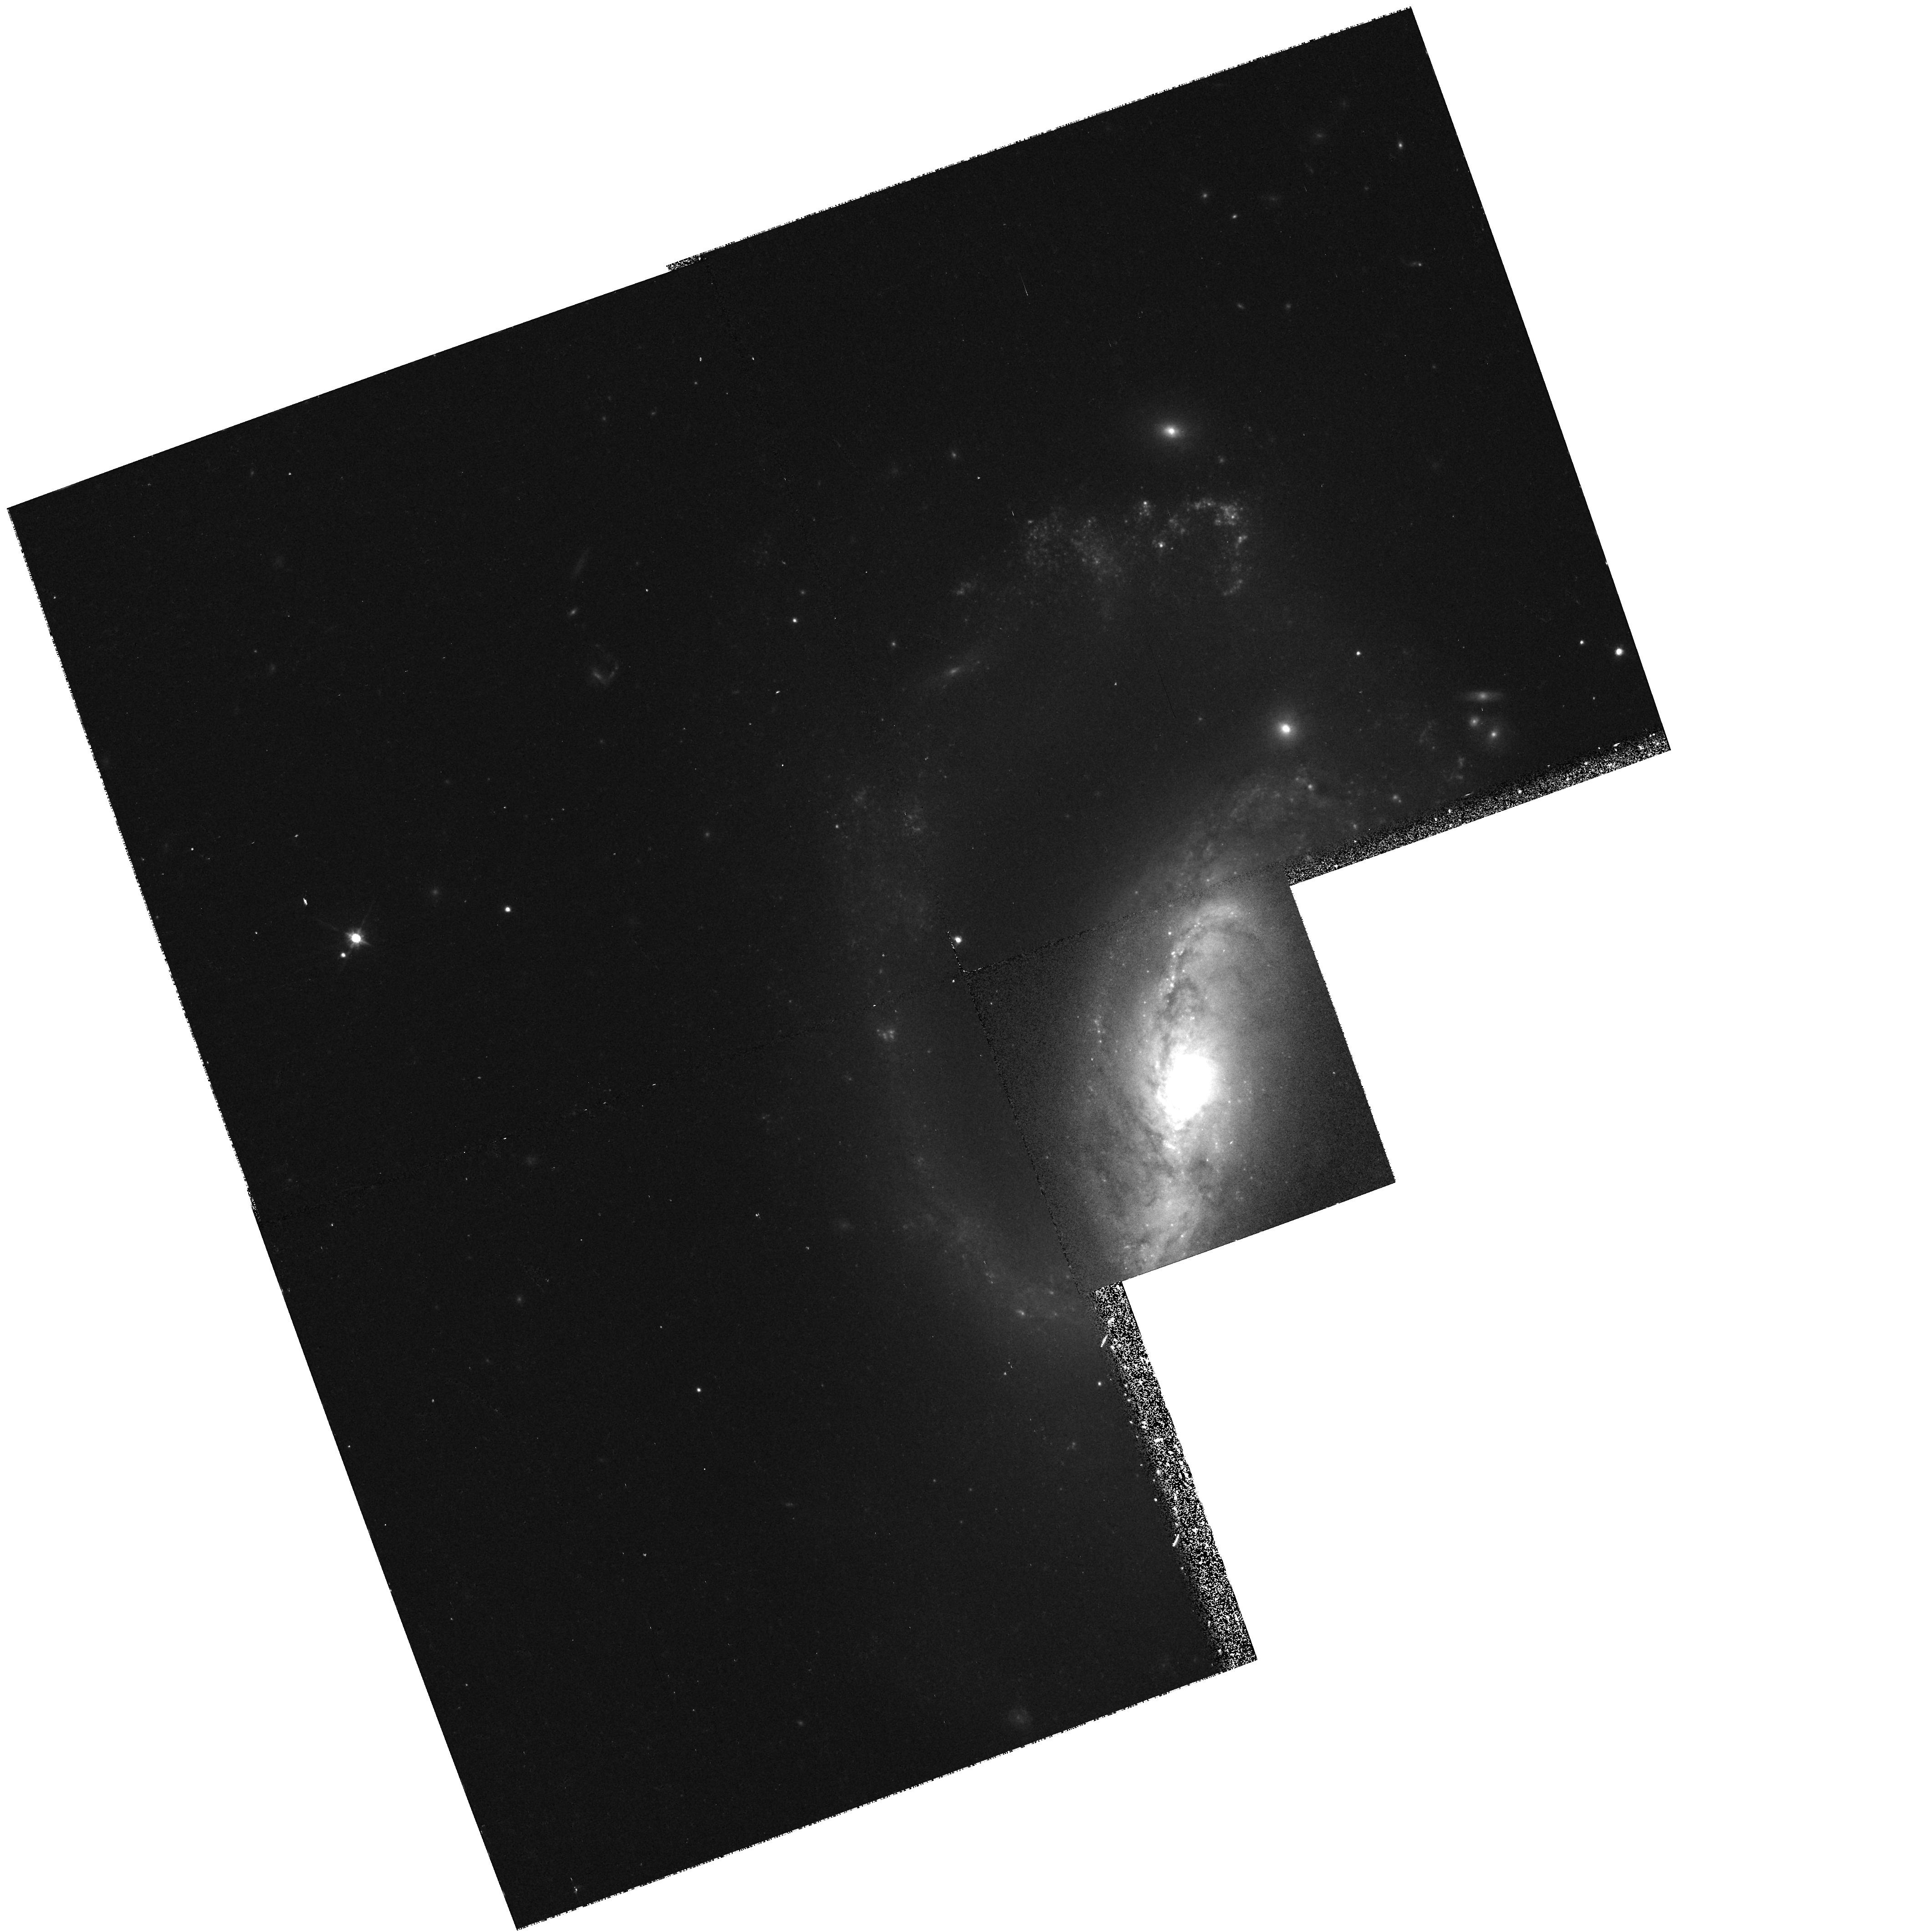
Target: NGC2633
Instrument: WFPC2/PC
Filter: F814W
Exposure: 12 min
Observation ID: hst_6633_02_wfpc2_pc_f814w_u39s02

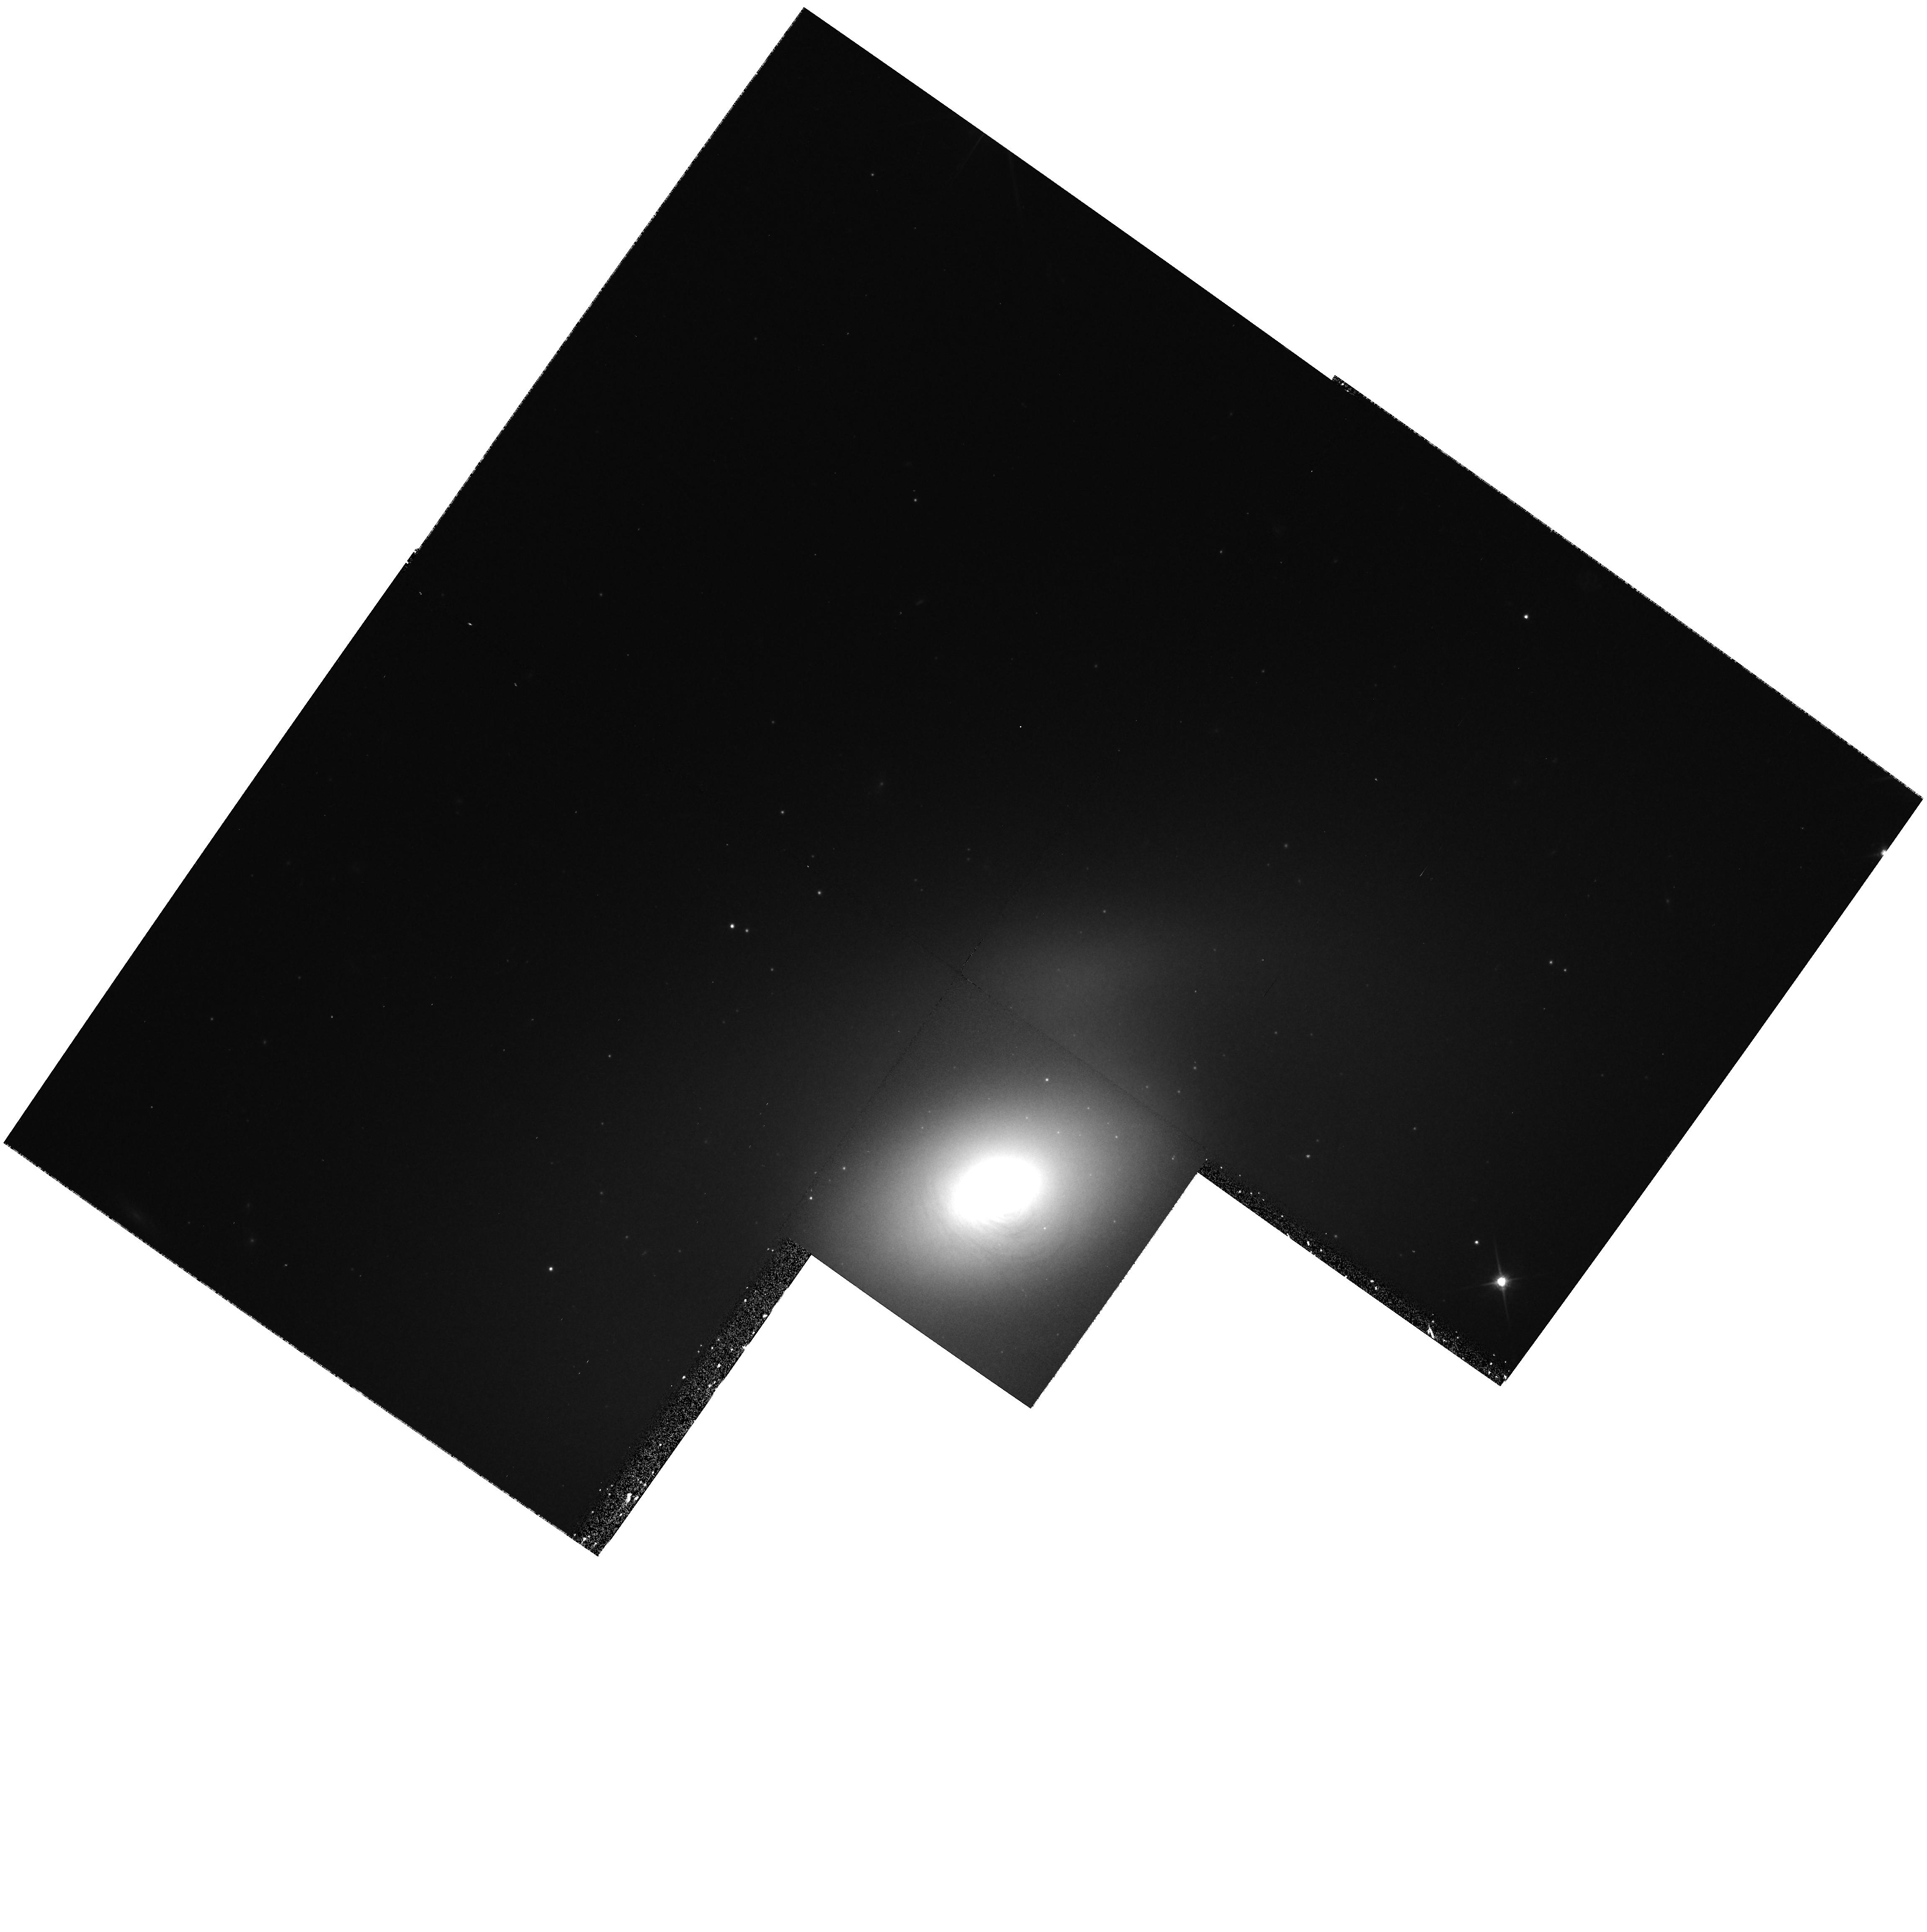
Target: NGC2787
Instrument: WFPC2/PC
Filter: F814W
Exposure: 12 min
Observation ID: hst_6633_03_wfpc2_pc_f814w_u39s03

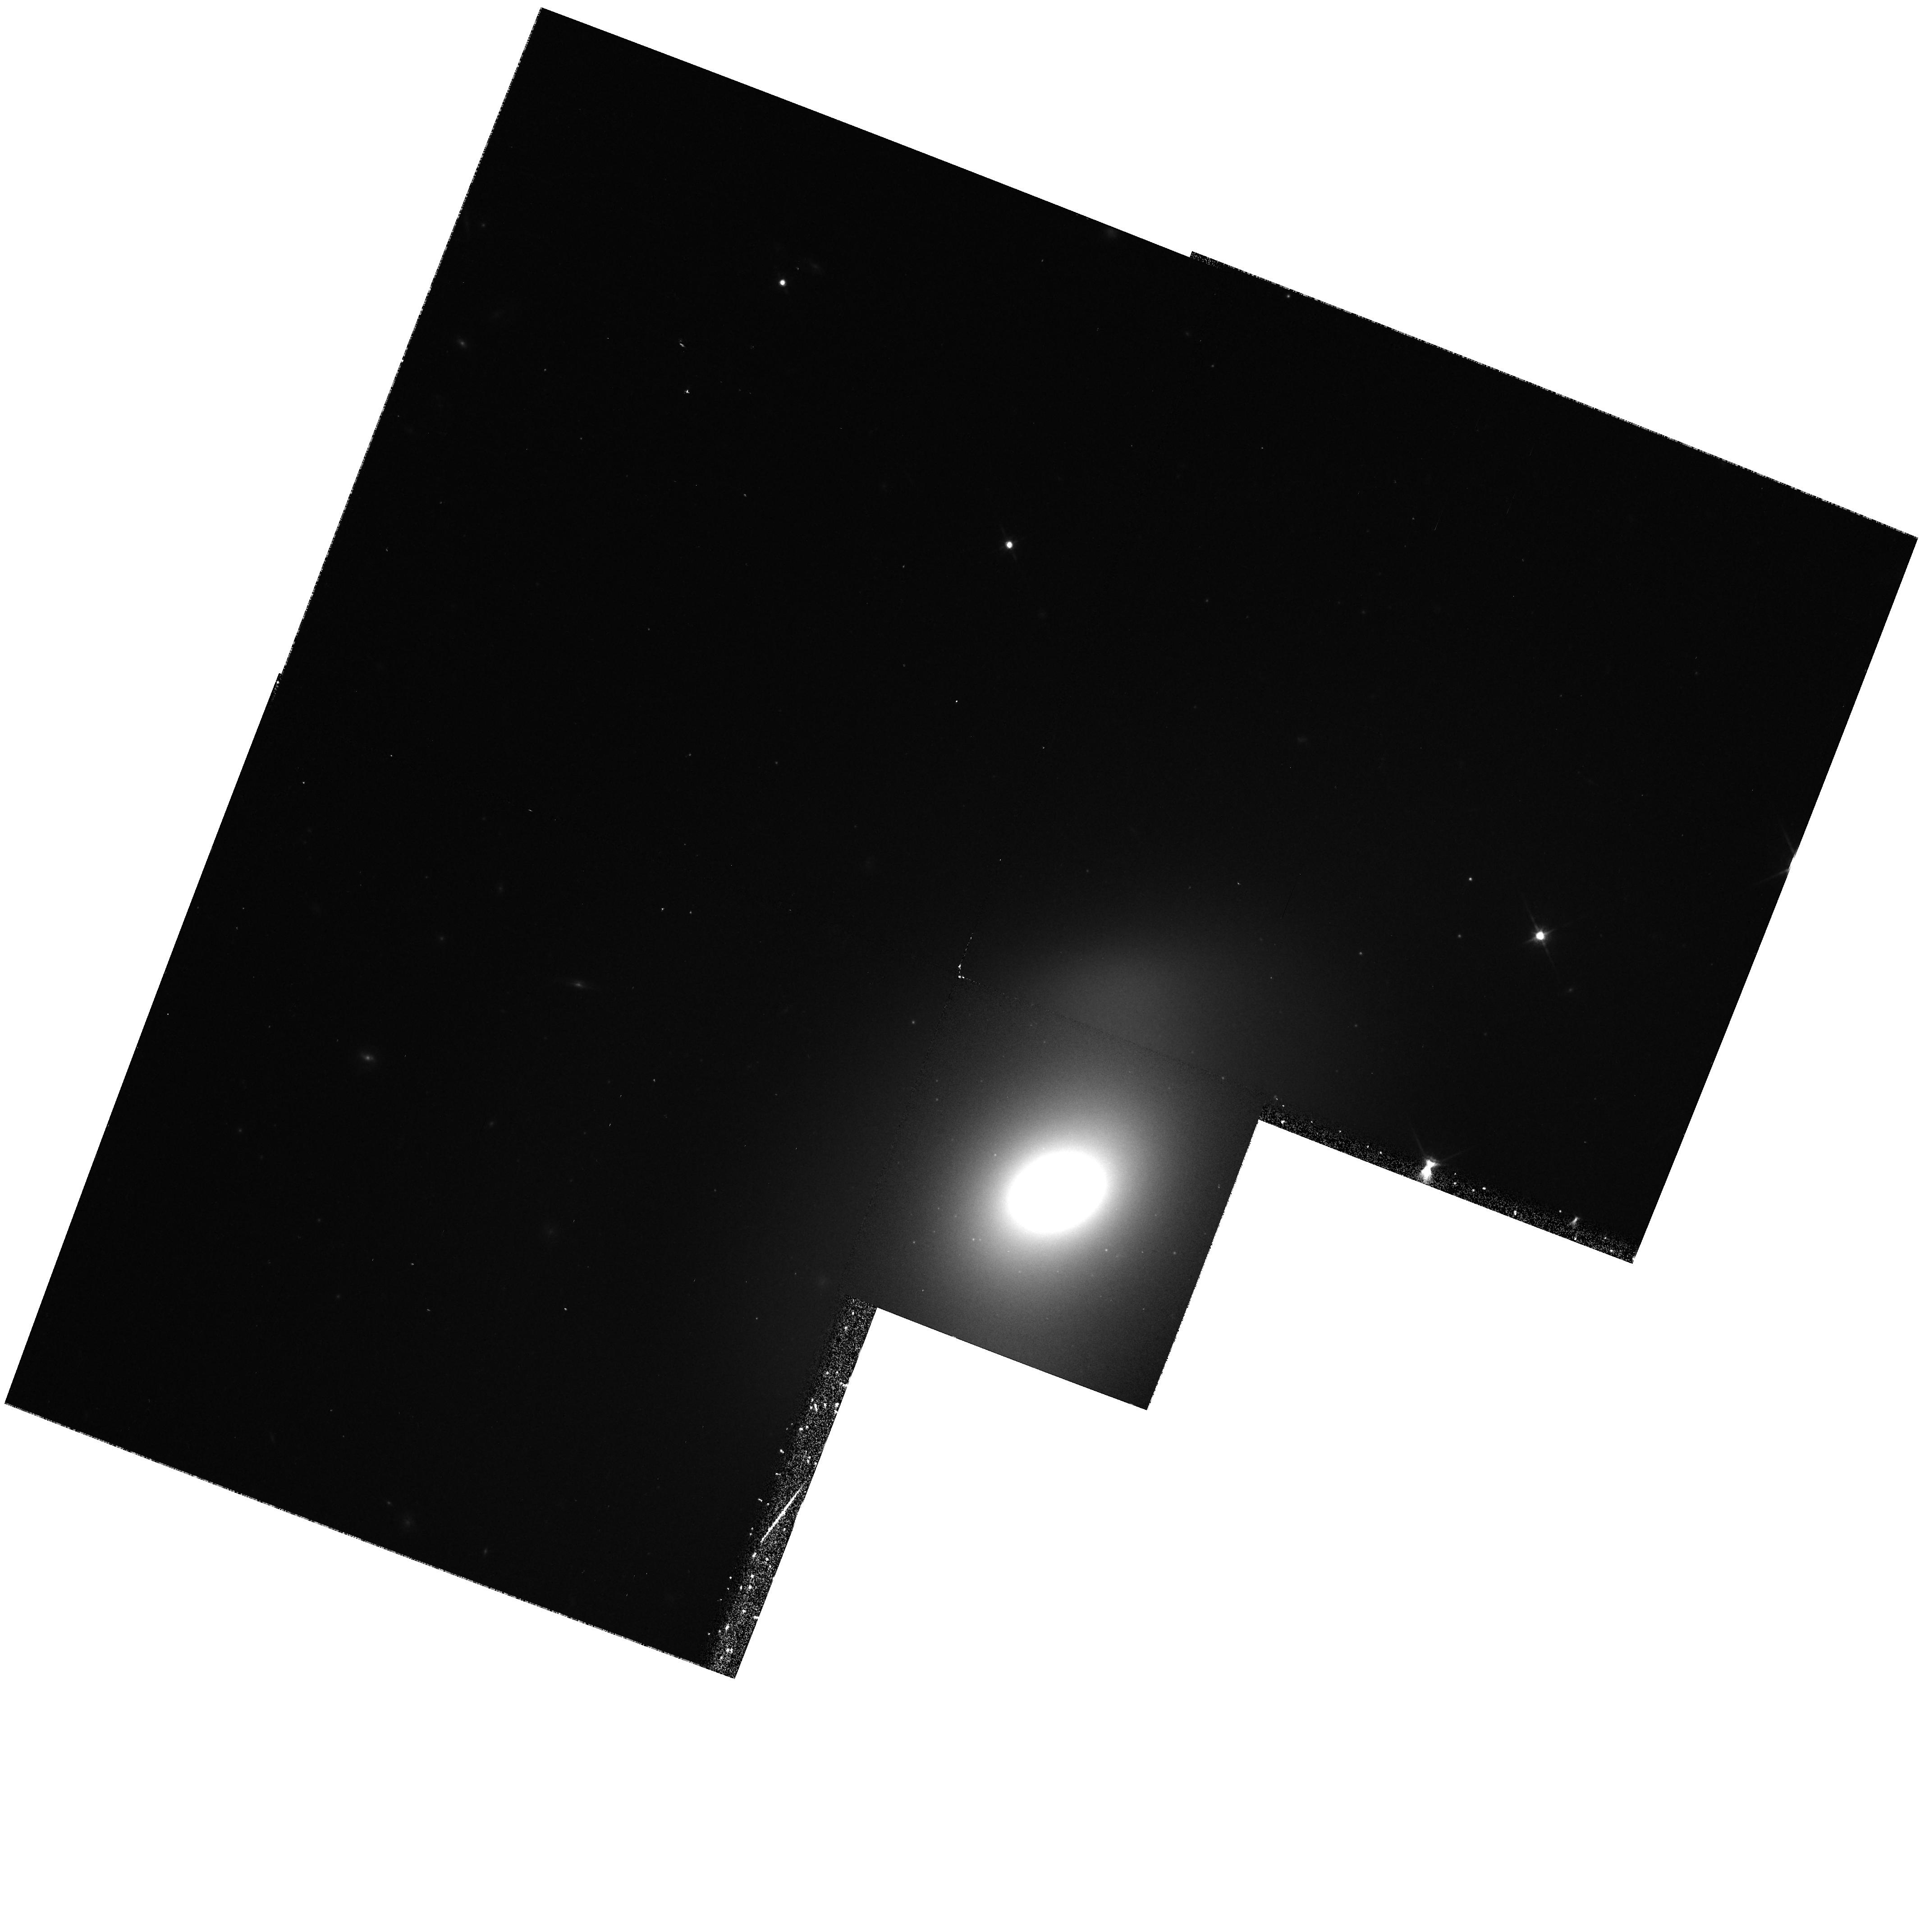
Target: NGC2950
Instrument: WFPC2/PC
Filter: F814W
Exposure: 12 min
Observation ID: hst_6633_06_wfpc2_pc_f814w_u39s06

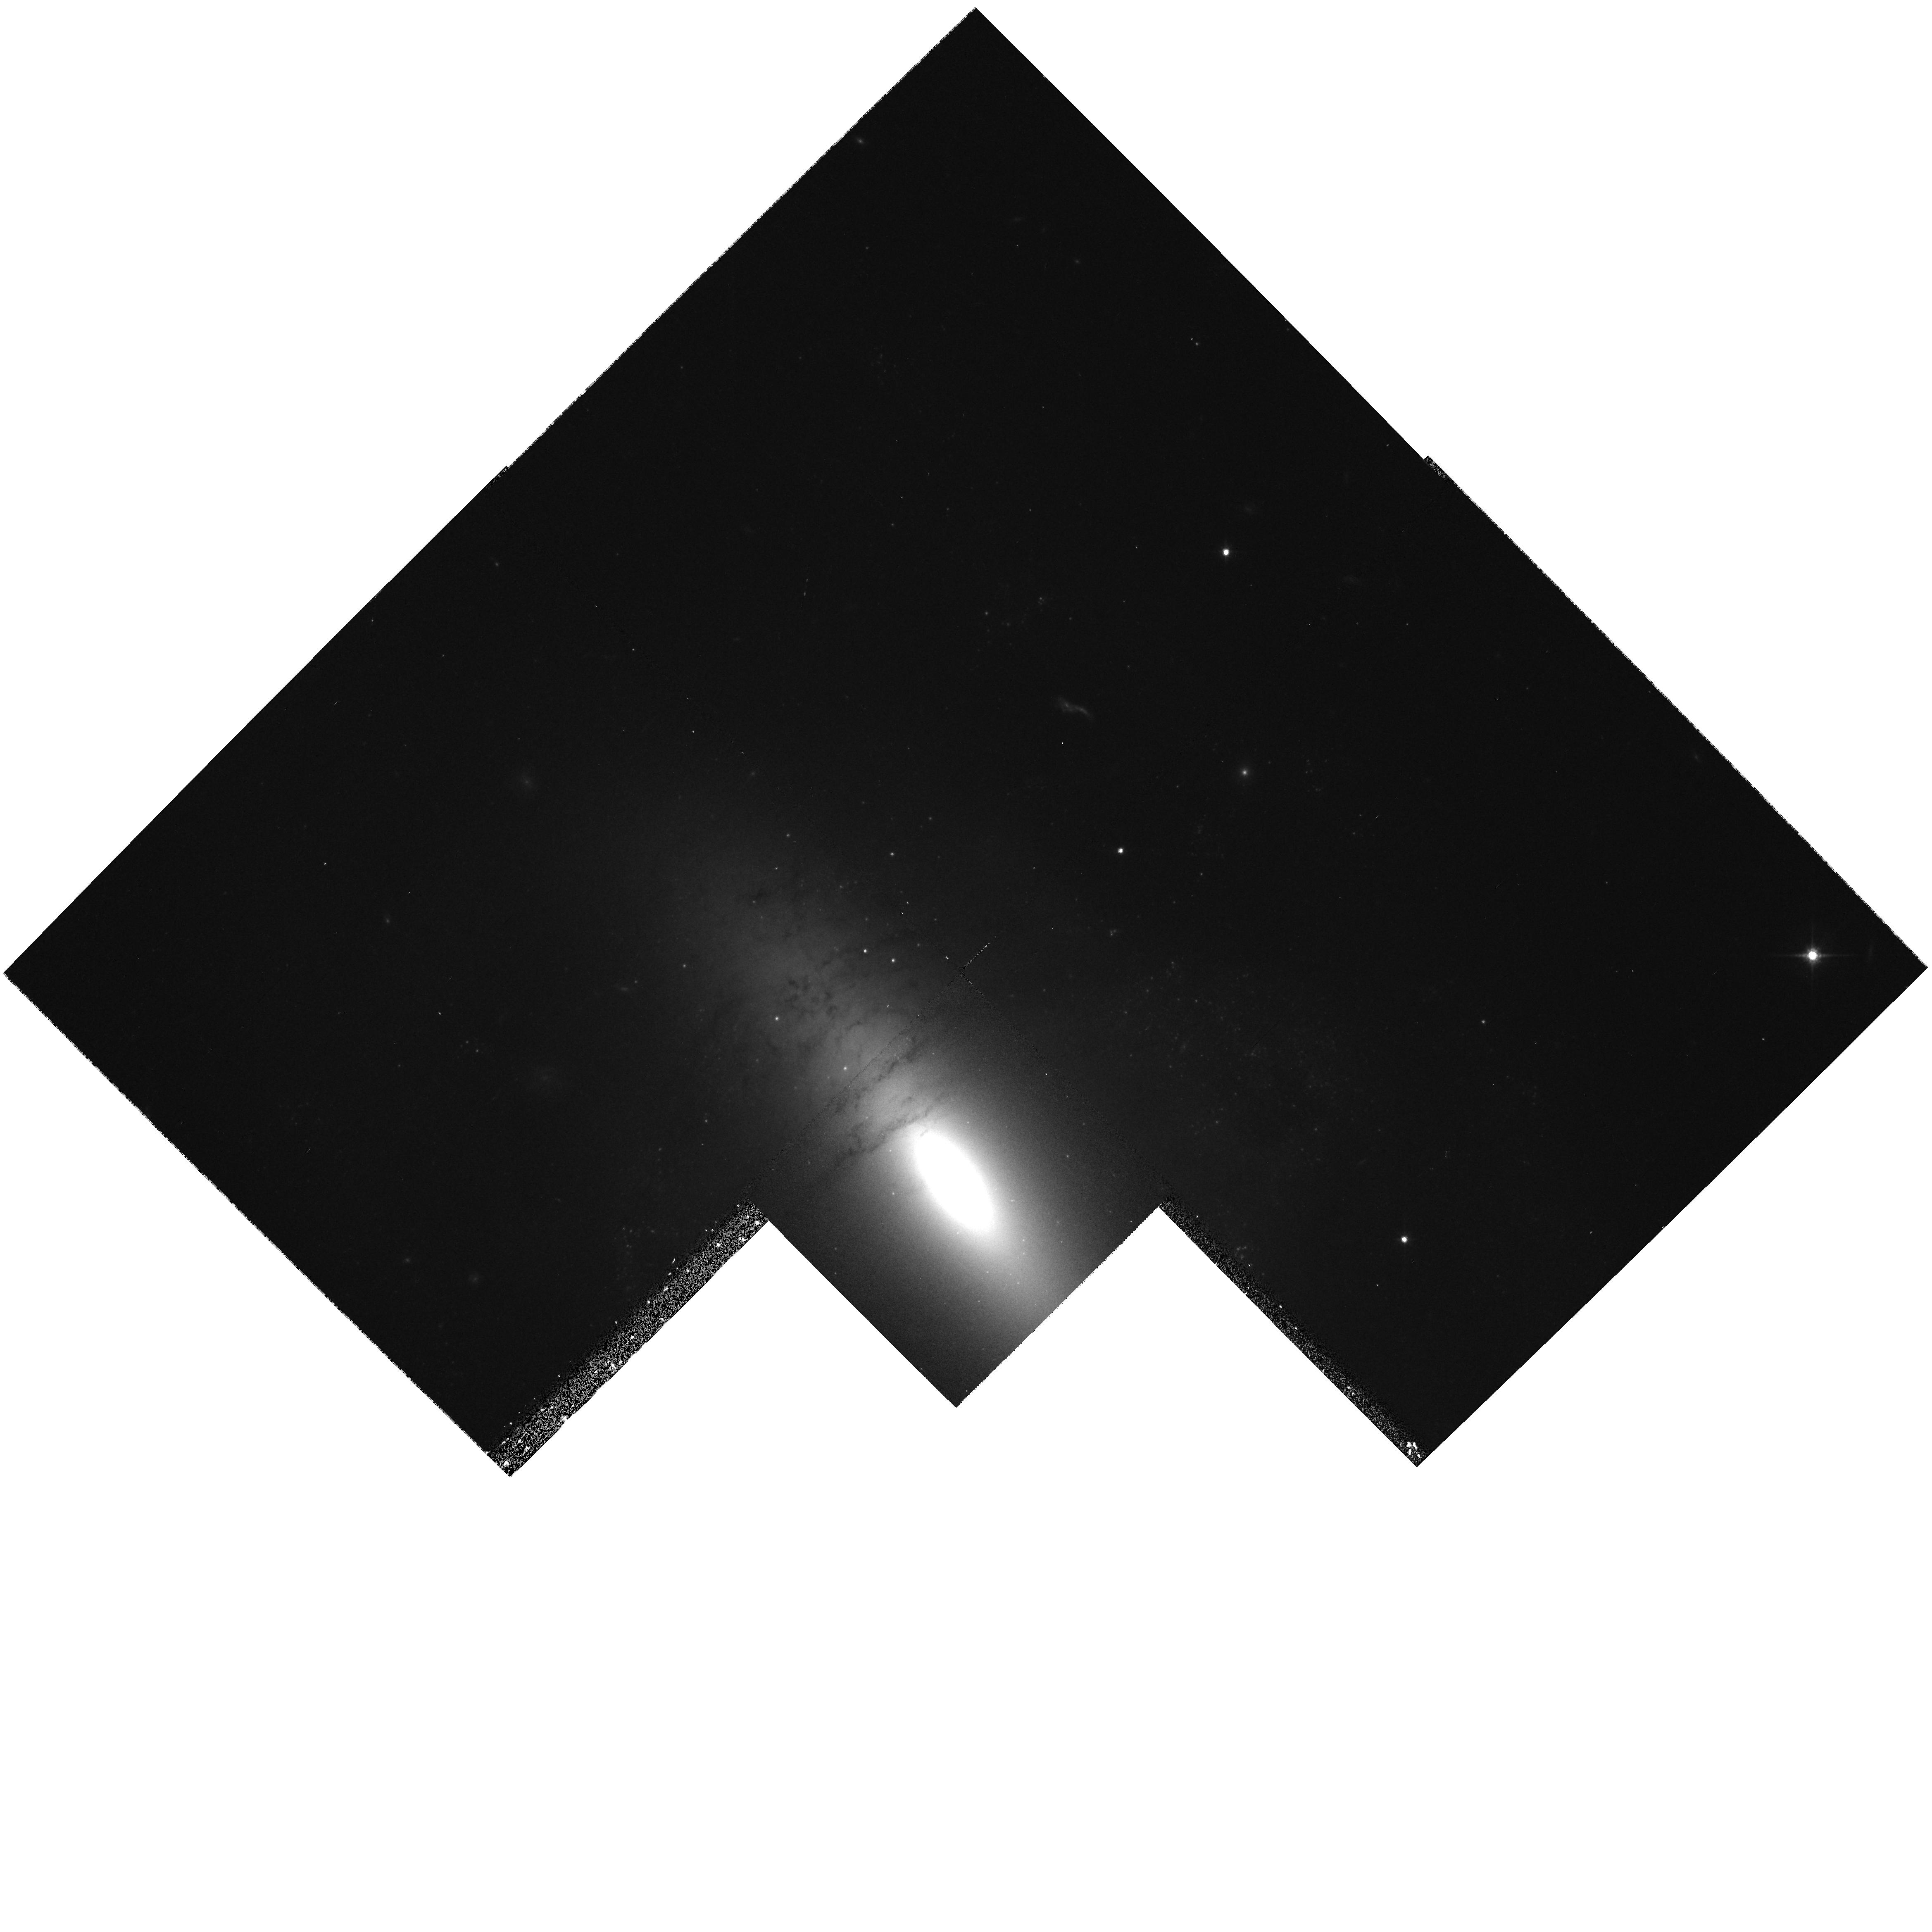
Target: NGC2685
Instrument: WFPC2/PC
Filter: F814W
Exposure: 12 min
Observation ID: hst_6633_04_wfpc2_pc_f814w_u39s04

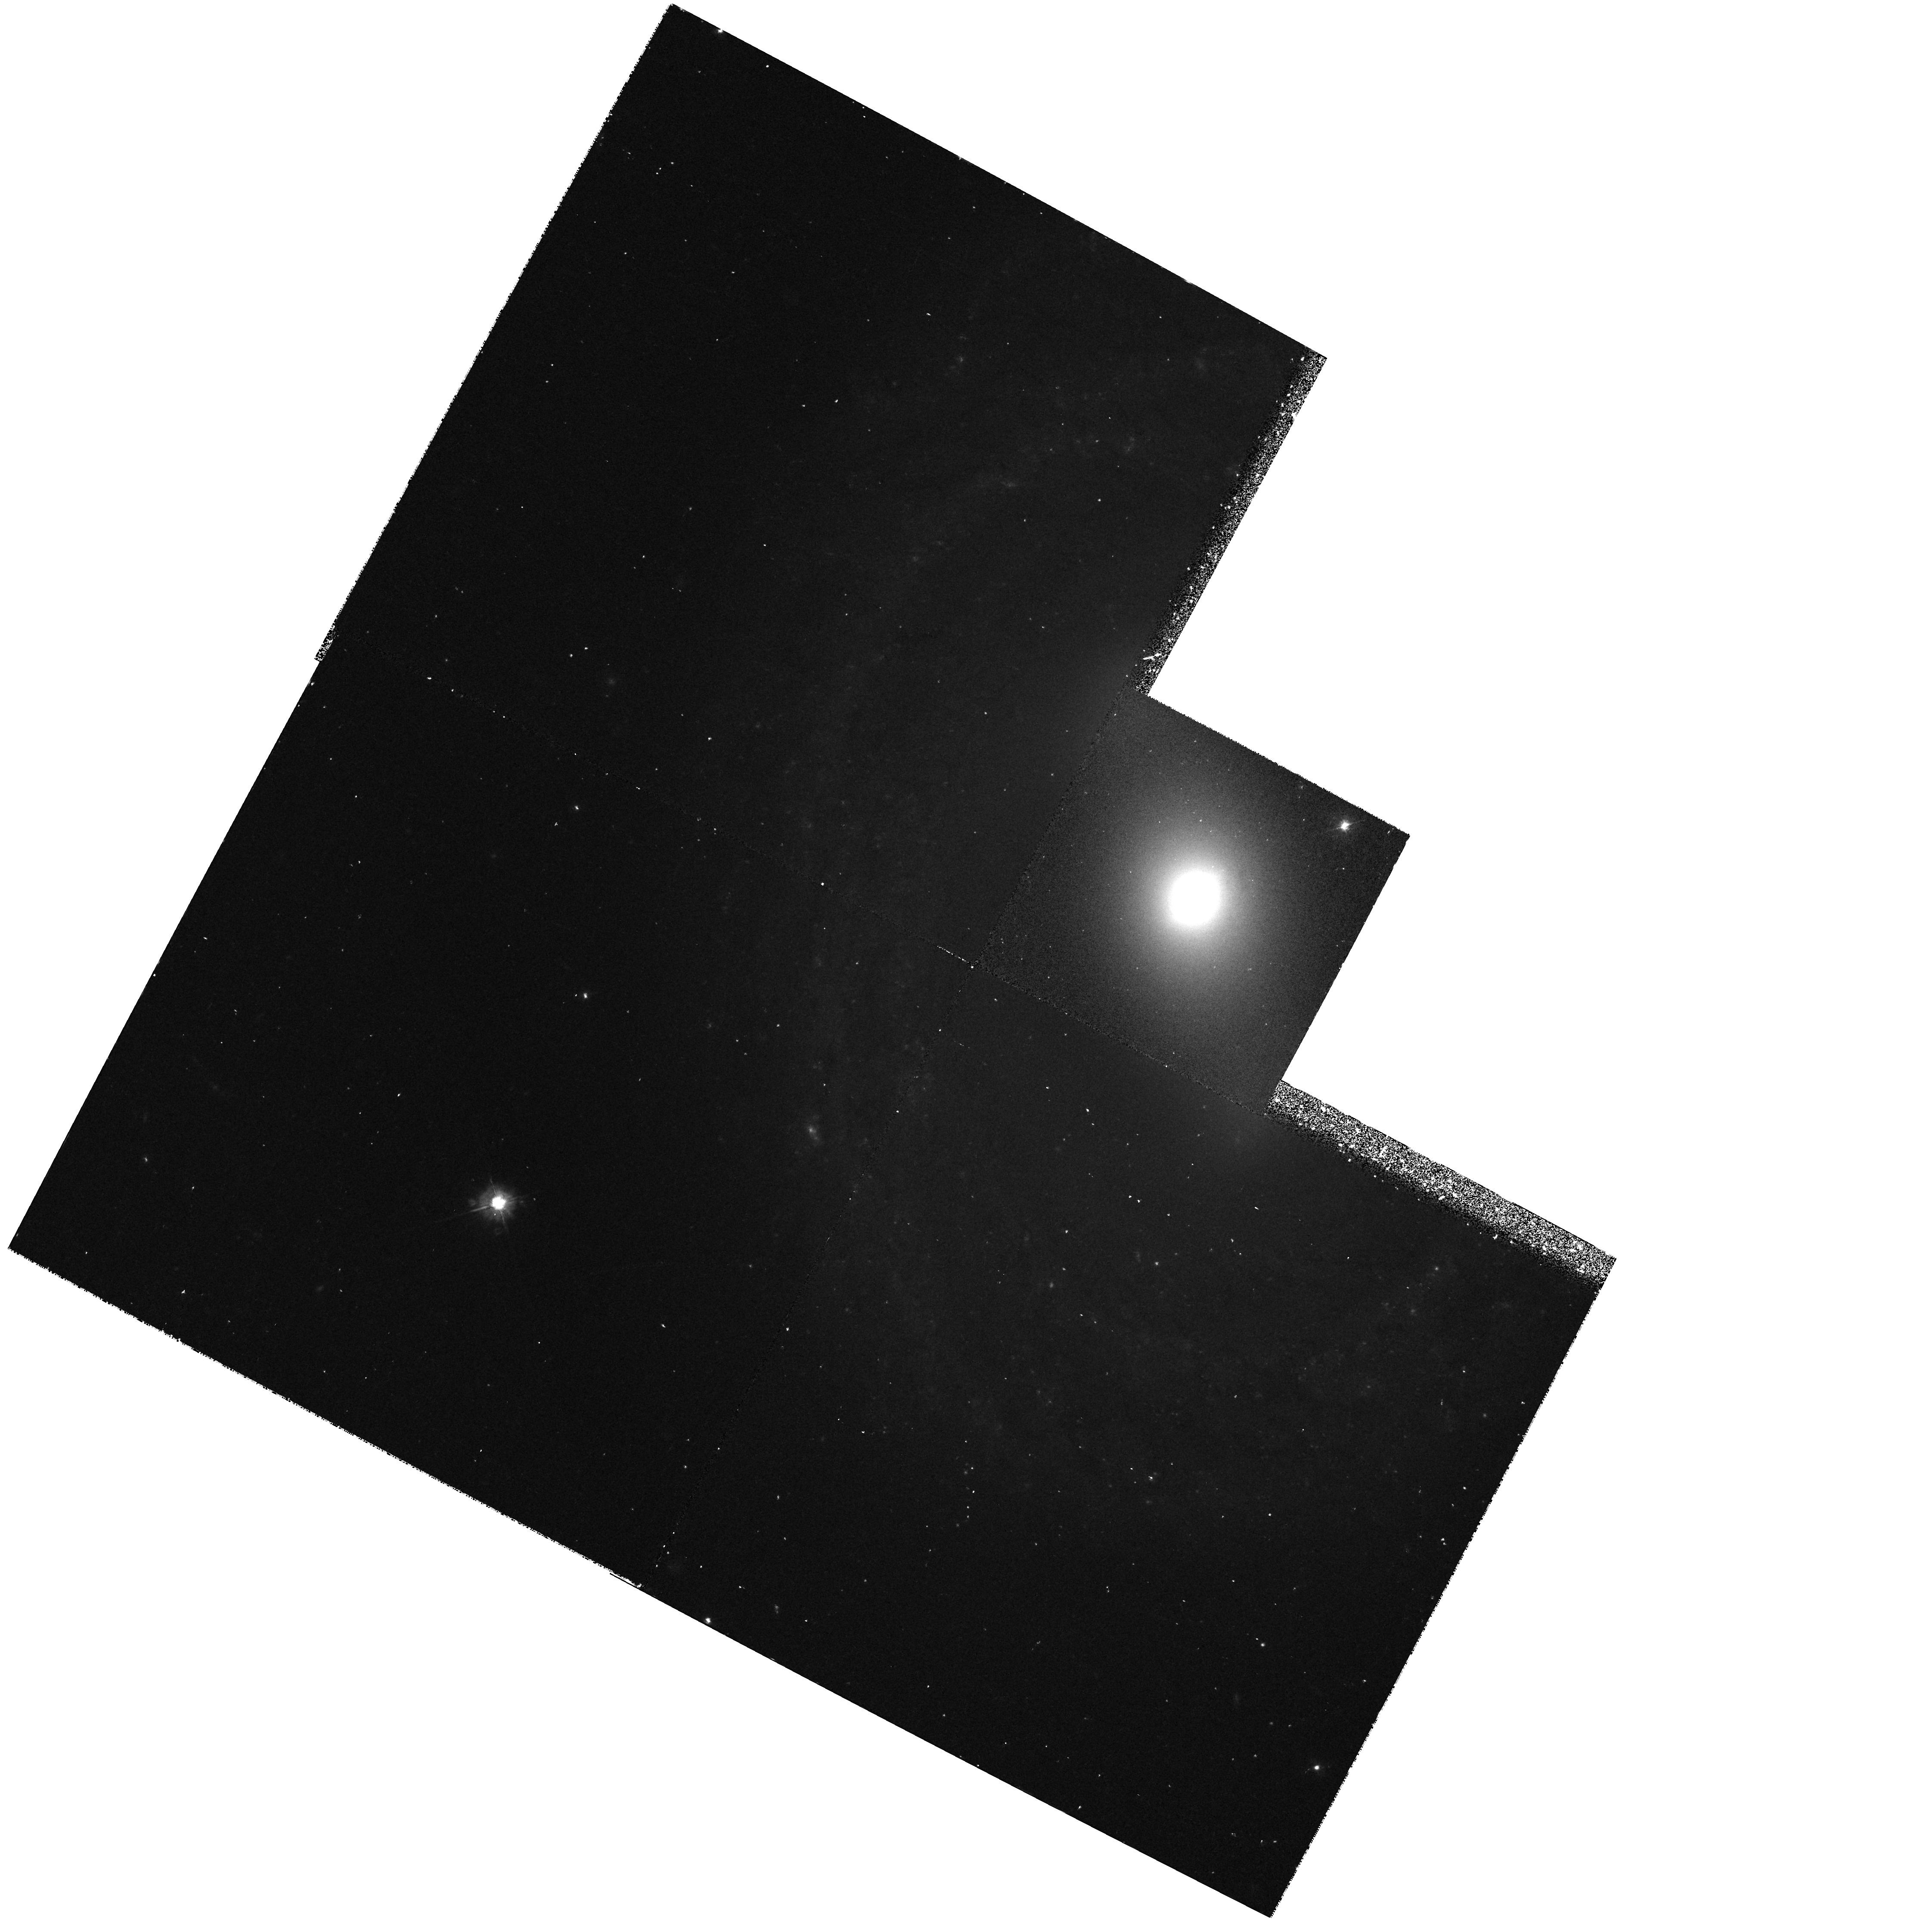
Target: NGC6654
Instrument: WFPC2/PC
Filter: F450W
Exposure: 30 min
Observation ID: hst_6633_10_wfpc2_pc_f450w_u39s10

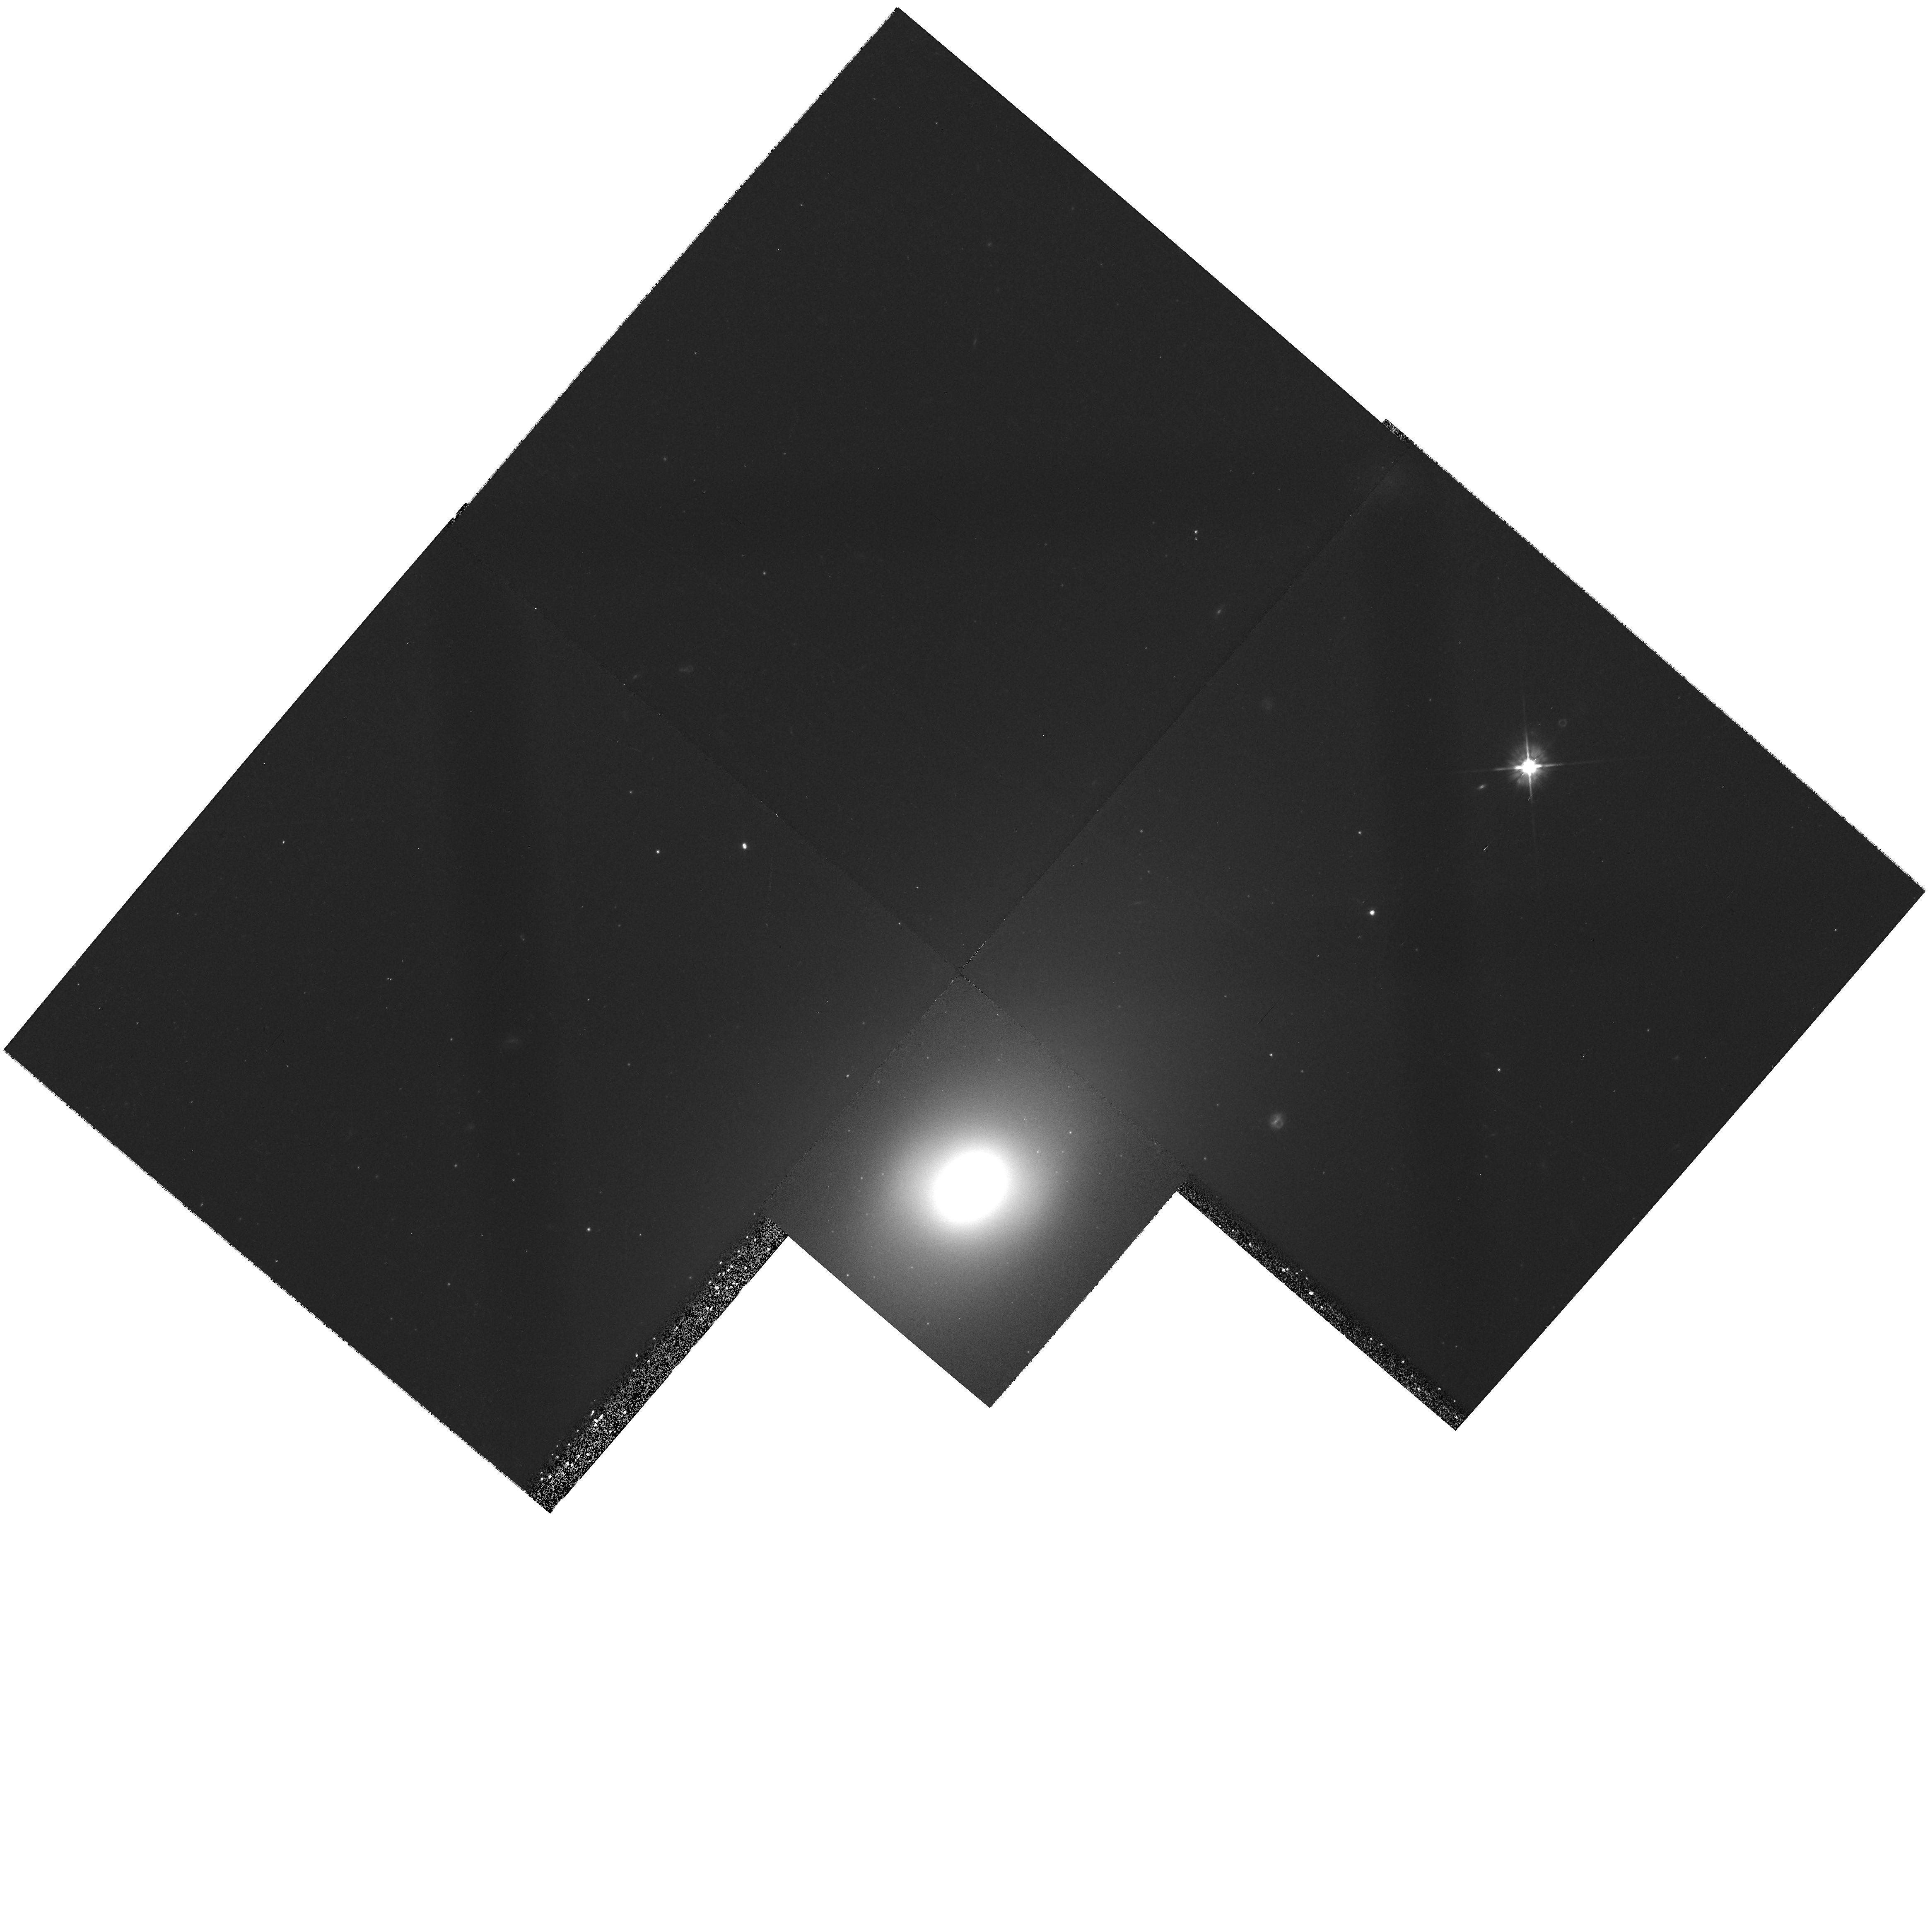
Target: NGC2880
Instrument: WFPC2/PC
Filter: F555W
Exposure: 17 min
Observation ID: hst_6633_05_wfpc2_pc_f555w_u39s05

Cusps or cores in barred bulges? (PI: Carollo, Marcella)

We request time with the WFPC2 to image the bulges of 9 barred lenticular galaxies and those of 3 barred early-type spiral galaxies. These are highly triaxial, tumbling, low-mass stellar systems. They have mixed physical properties compared to the massive, pressure-supported, triaxial giant ellipticals (where HST has detected flat cores), and to the small, fast- rotating, almost axisymmetric low-mass normal galaxies (where HST has detected steep cusps). The nuclear properties of barred galaxies will reveal essential information on (i) the role of processes such as dissipation or merging in galaxy formation and evolution, and (ii) the relevance of dynamical effects (such as the appearance of box or stochastic orbits in triaxial potentials) on the growth or disruption of steep cusps. Our main goal is to determine: 1) the morphology of the nuclei of barred systems, i.e., whether they are core- or cusp-type; 2) the nuclear color gradients and the differences in colors between the nuclei and the surrounding galactic regions; 3) the presence of unresolved central point sources, and their colors; and 4) the presence, distribution and dynamical state of nuclear dust. For this purpose, we will take B, V and I images for each target.